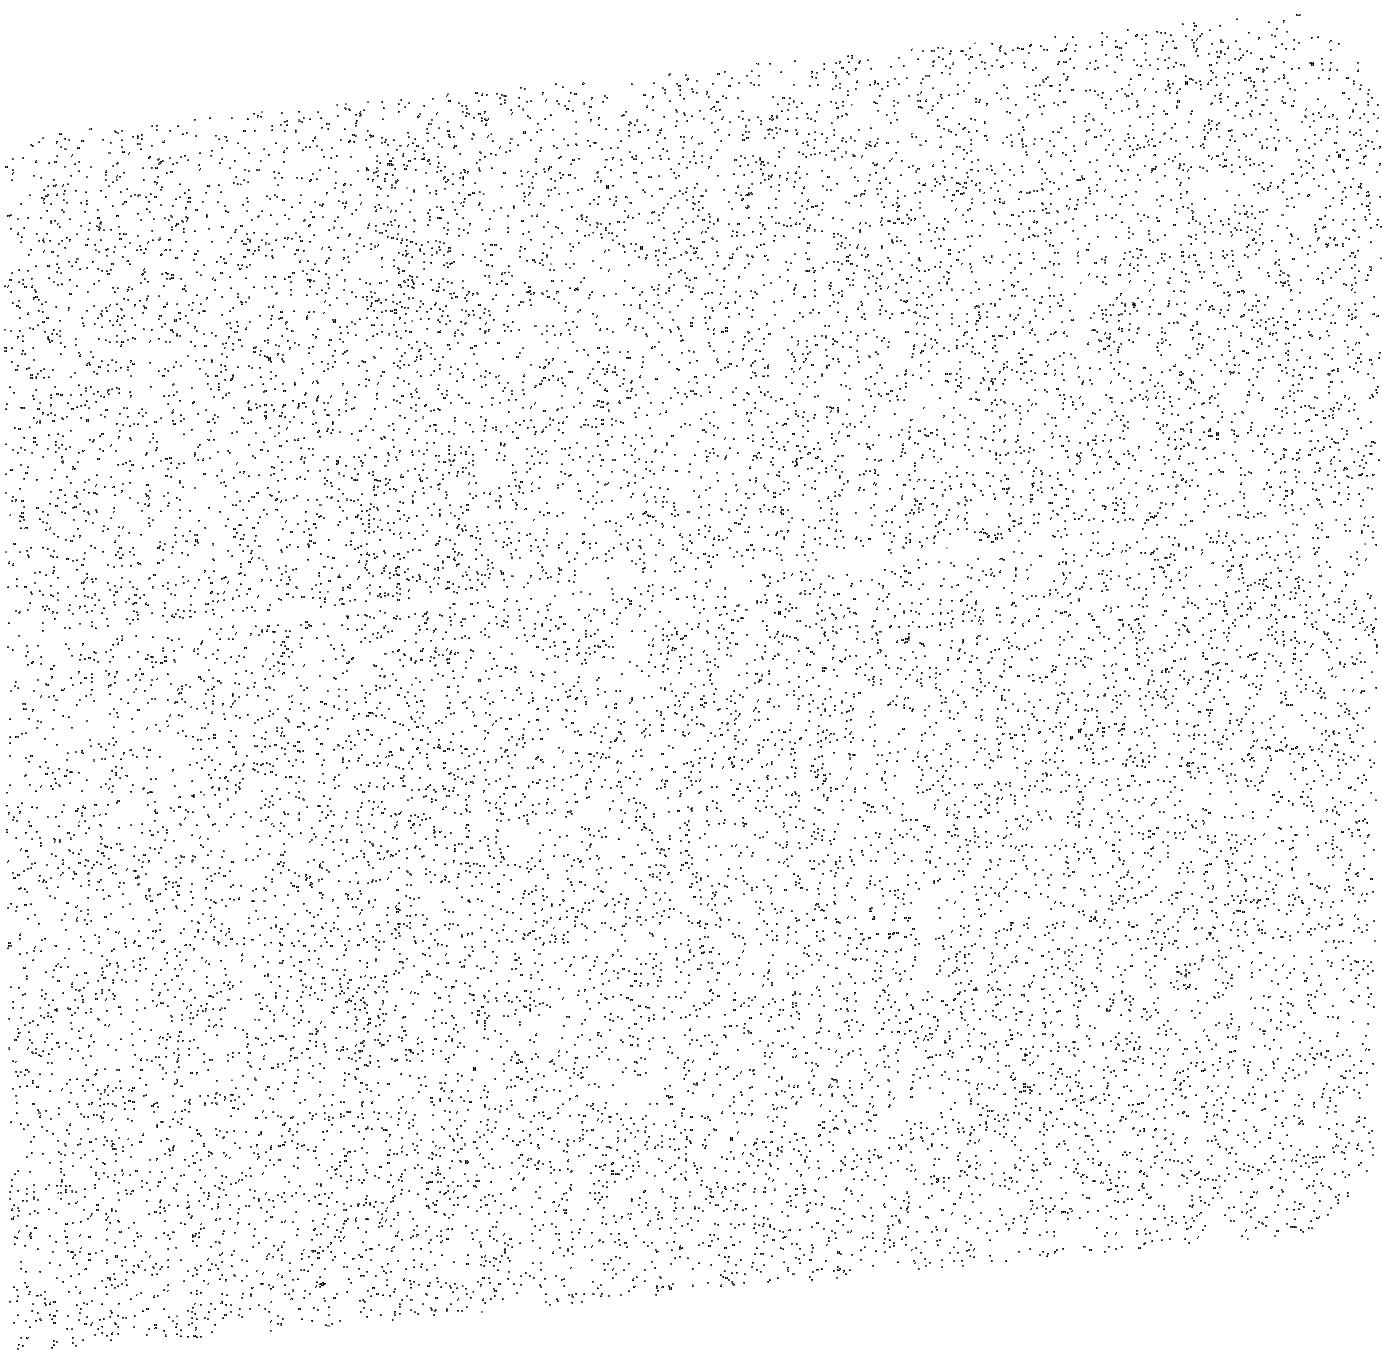
Target: MARS-EXOSPHERE-OFFSET
Instrument: ACS/SBC
Filter: F140LP
Exposure: 10 min
Observation ID: jdl4a1020

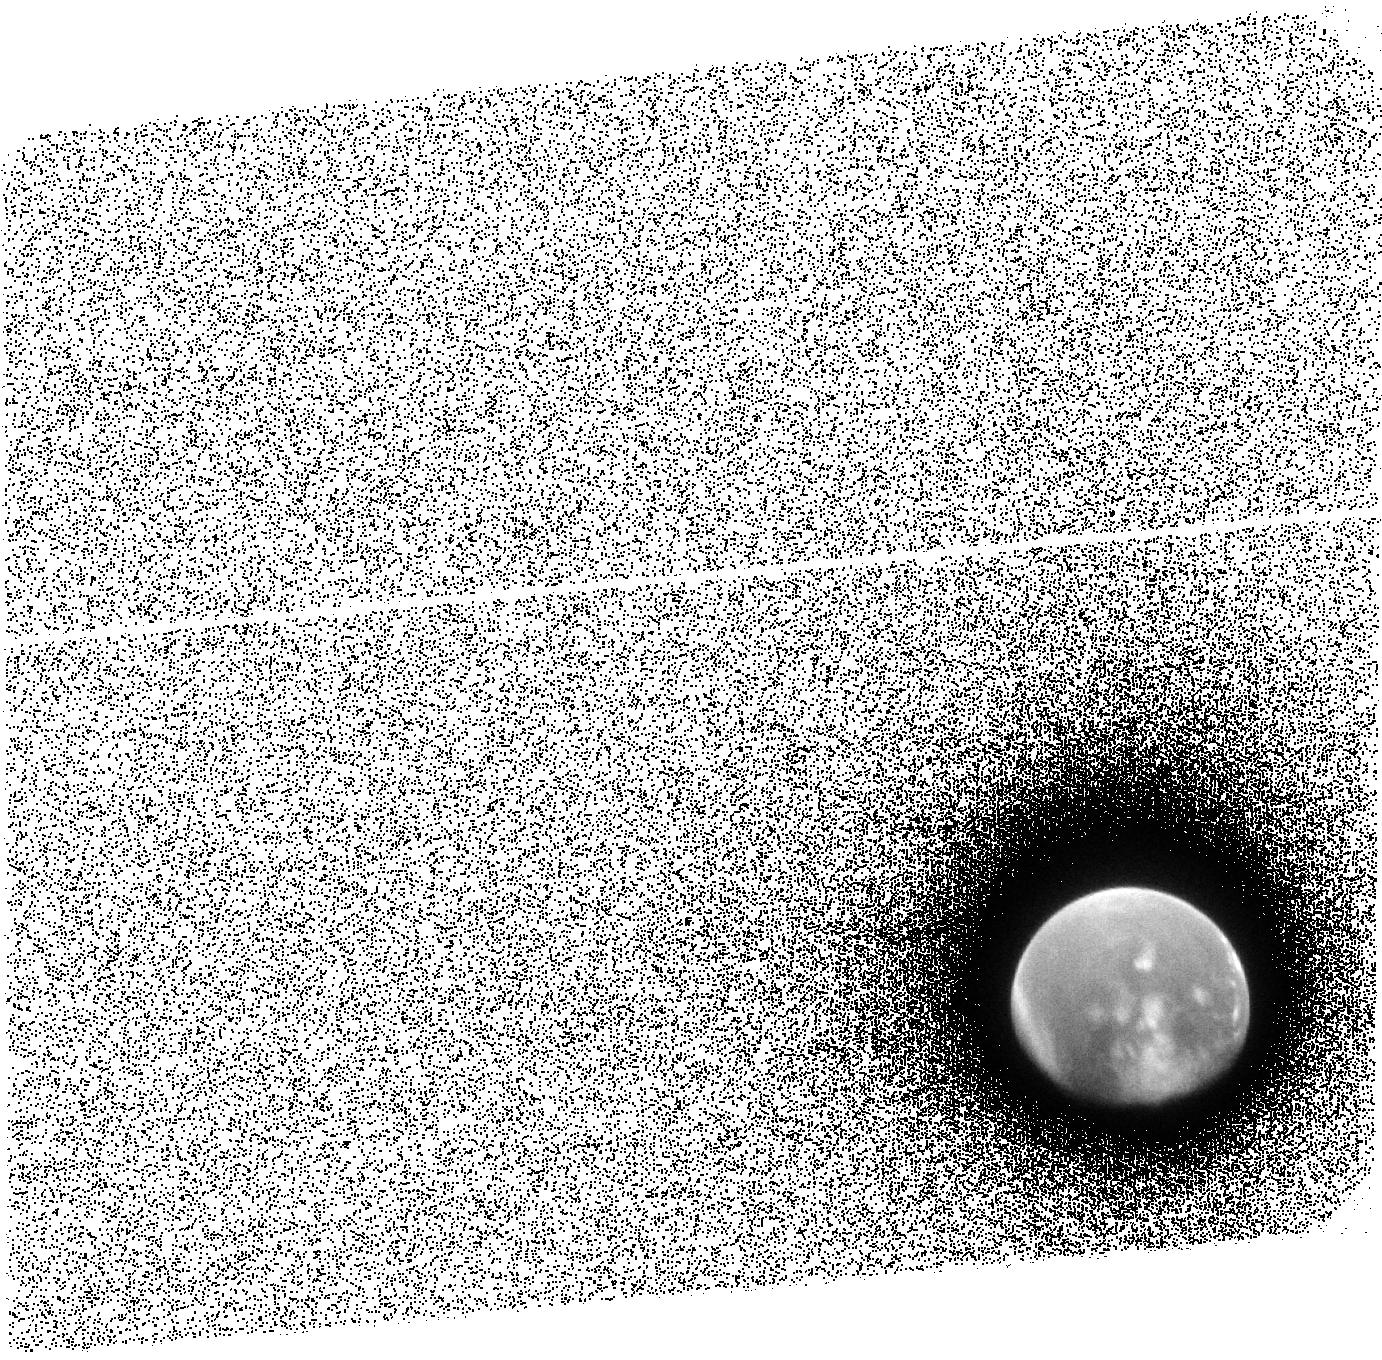
Target: MARS-EXOSPHERE
Instrument: ACS/SBC
Filter: F140LP
Exposure: 12 min
Observation ID: jdl451020

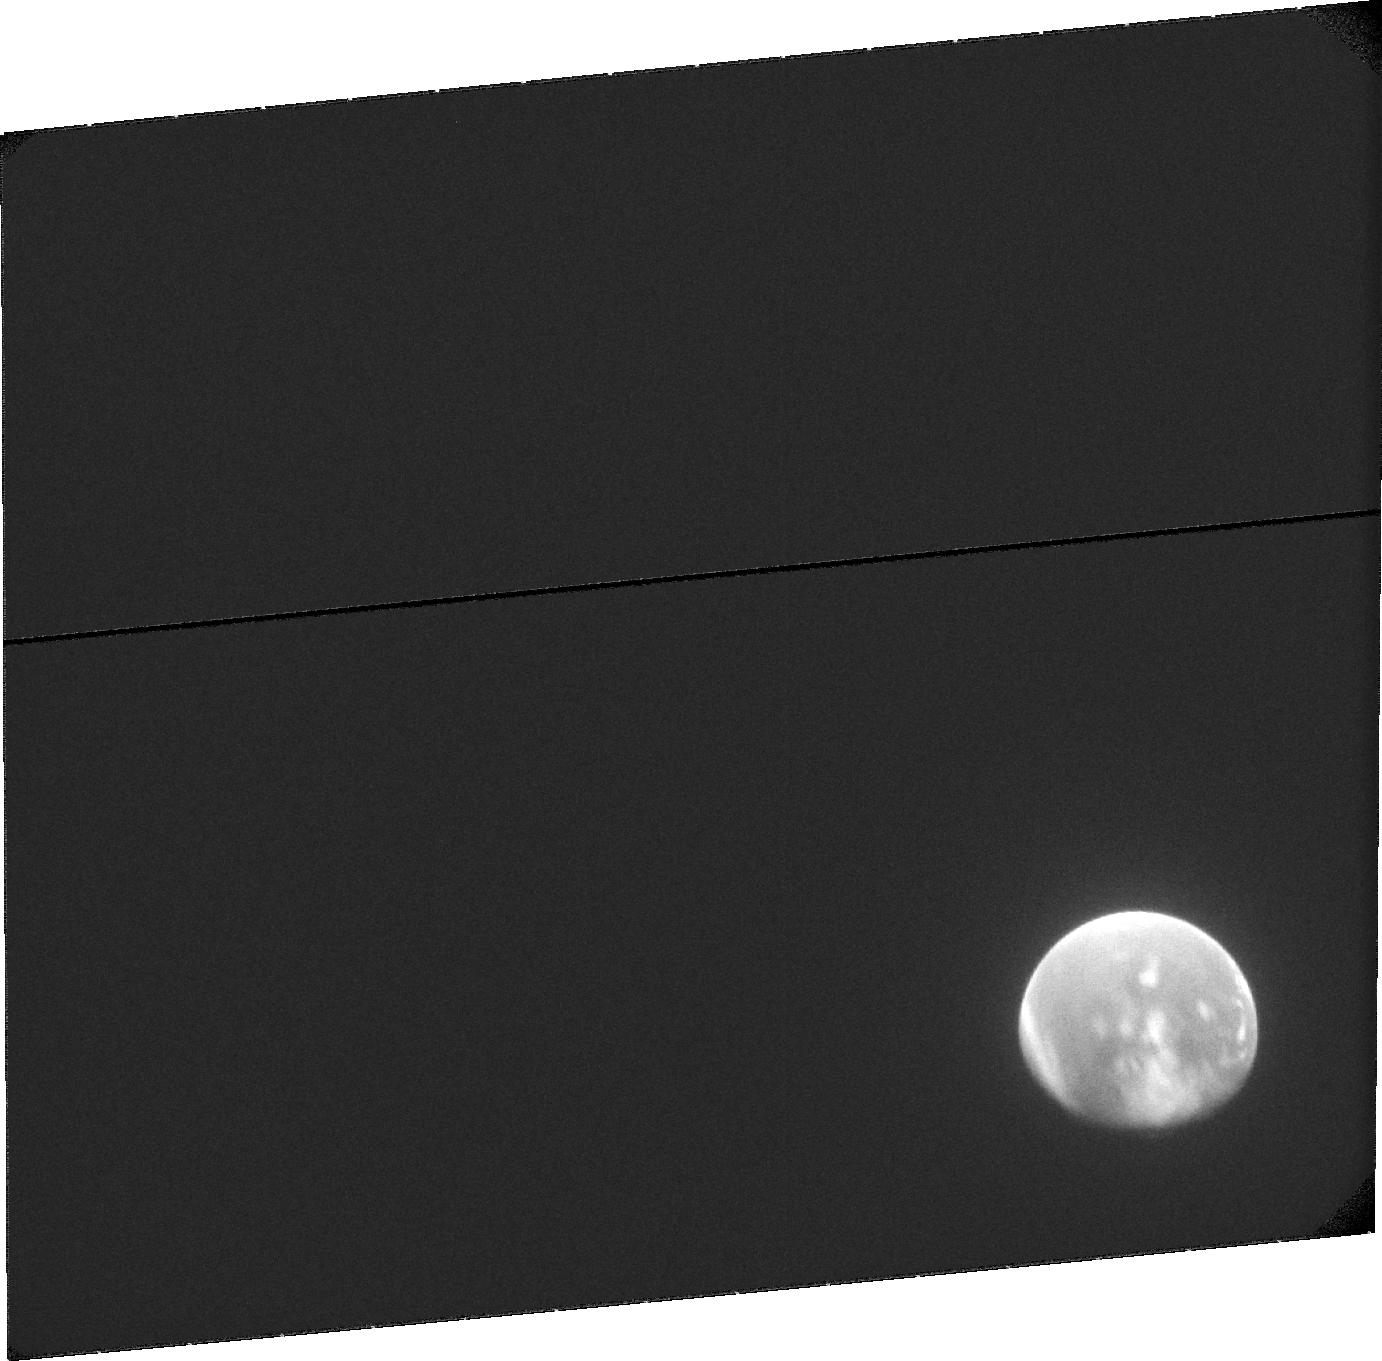
Target: MARS-EXOSPHERE
Instrument: ACS/SBC
Filter: F115LP
Exposure: 20 min
Observation ID: jdl451010

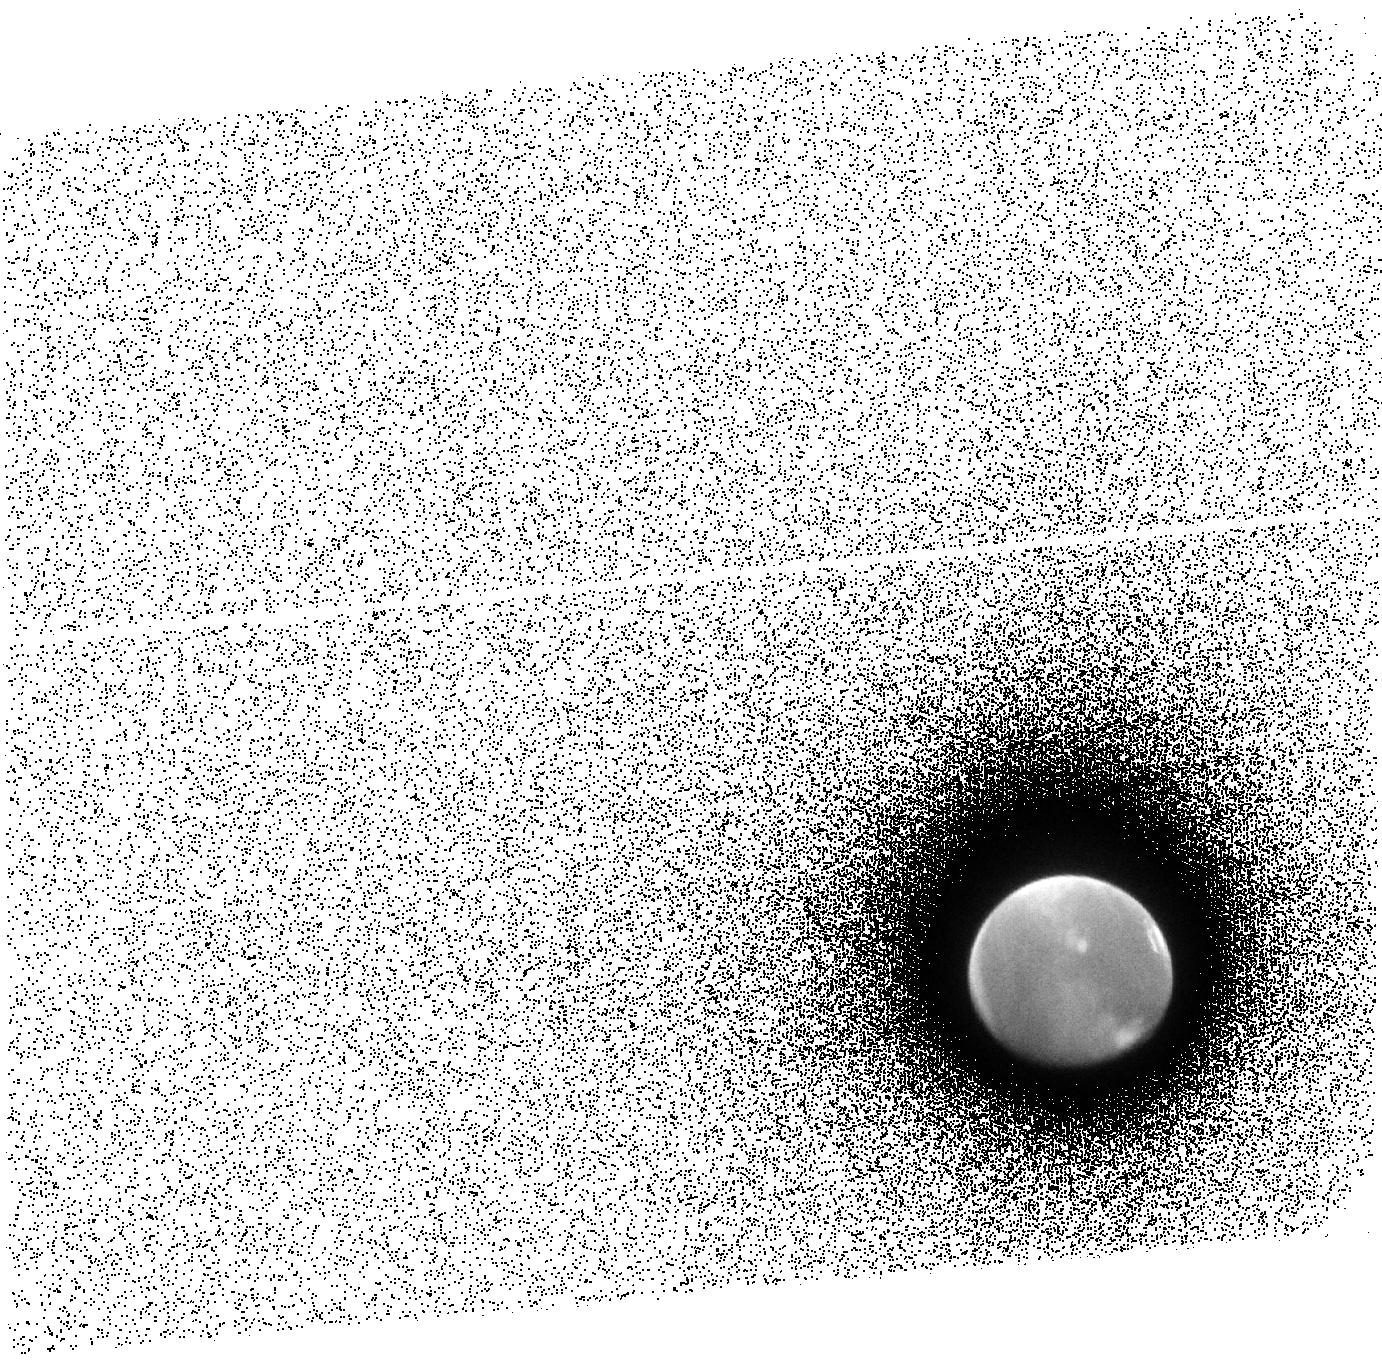
Target: MARS-EXOSPHERE
Instrument: ACS/SBC
Filter: F140LP
Exposure: 13 min
Observation ID: jdl403020

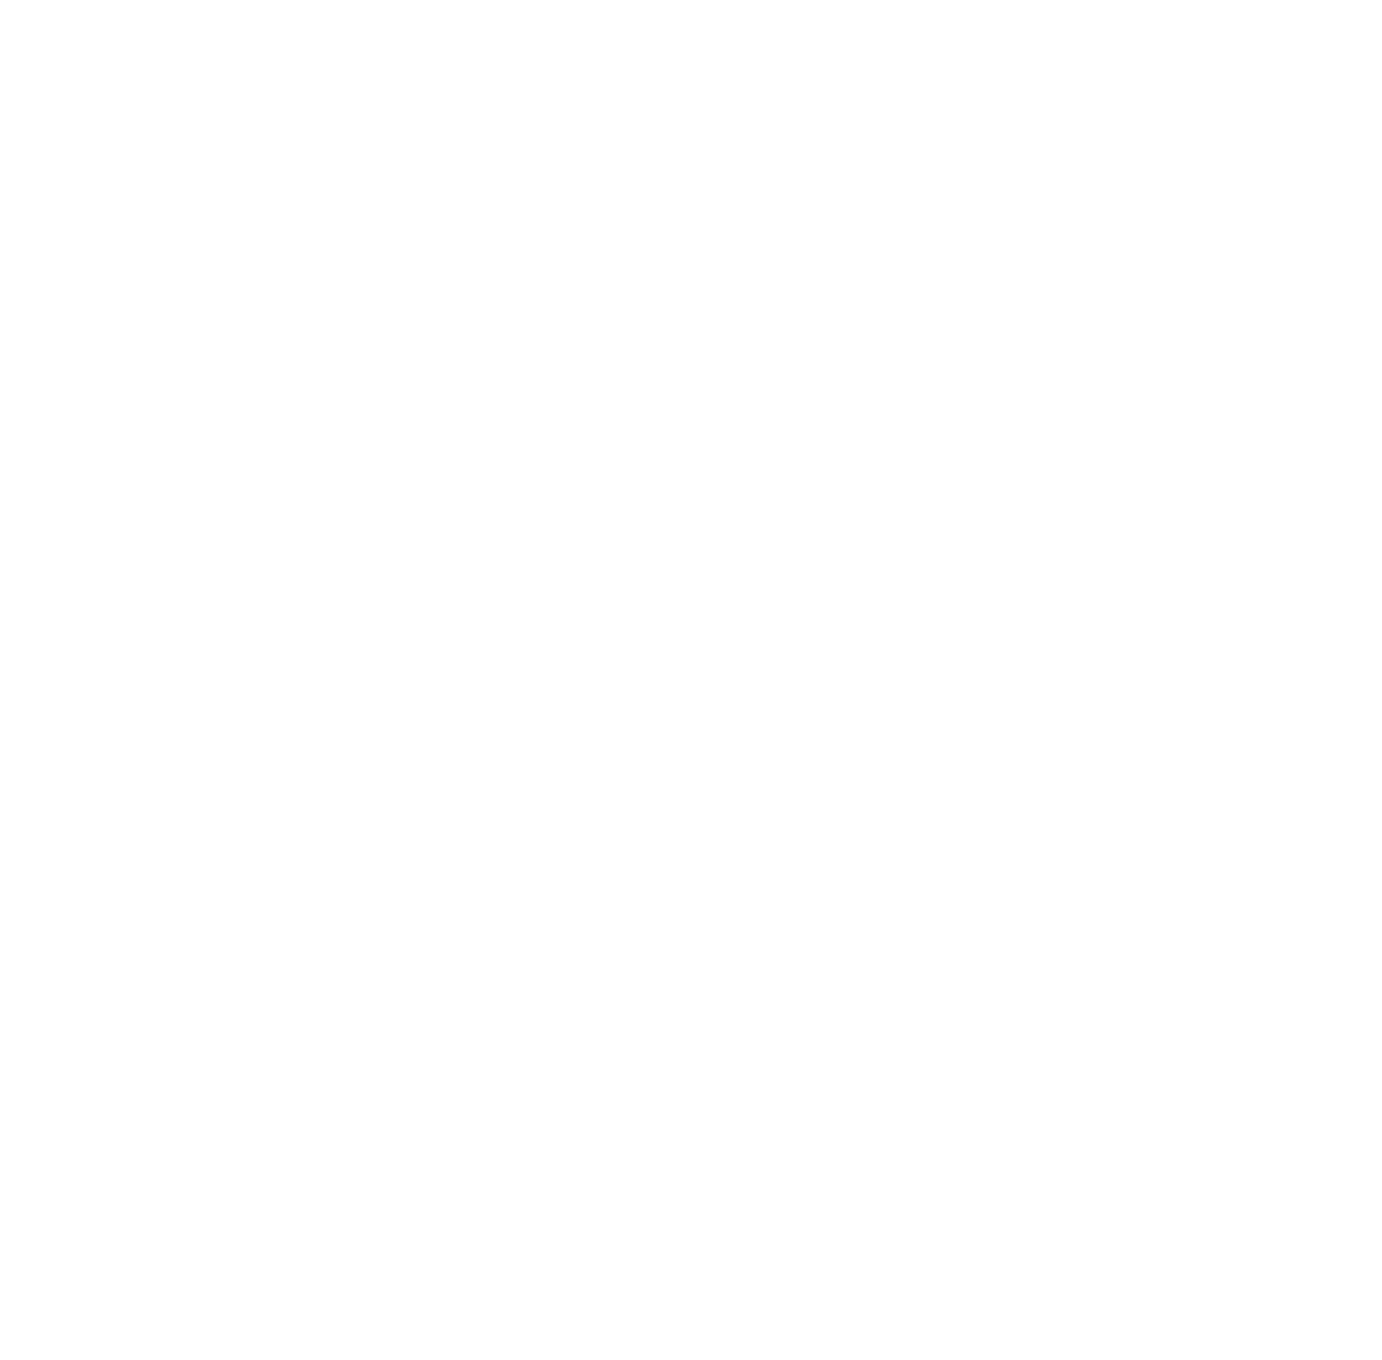
Target: MARS-EXOSPHERE
Instrument: ACS/SBC
Filter: F140LP
Exposure: 12 min
Observation ID: jdl401020

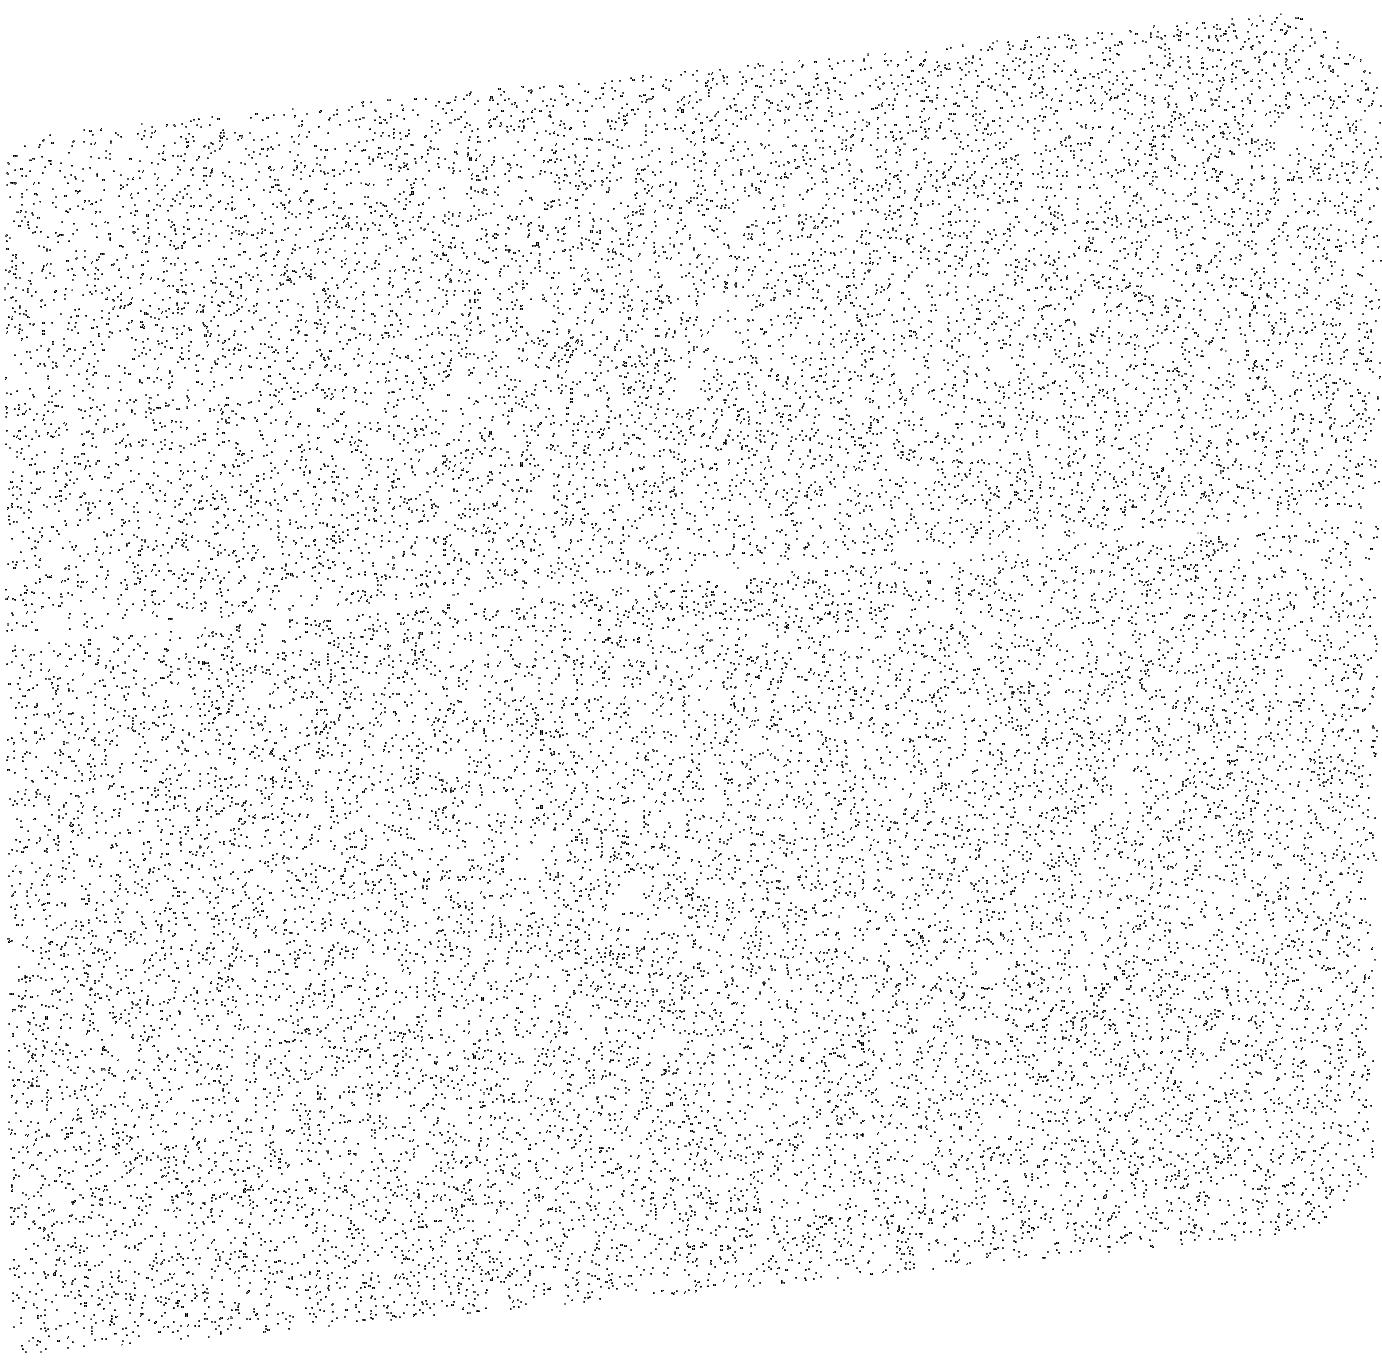
Target: MARS-EXOSPHERE-OFFSET
Instrument: ACS/SBC
Filter: F140LP
Exposure: 10 min
Observation ID: jdl4a3020

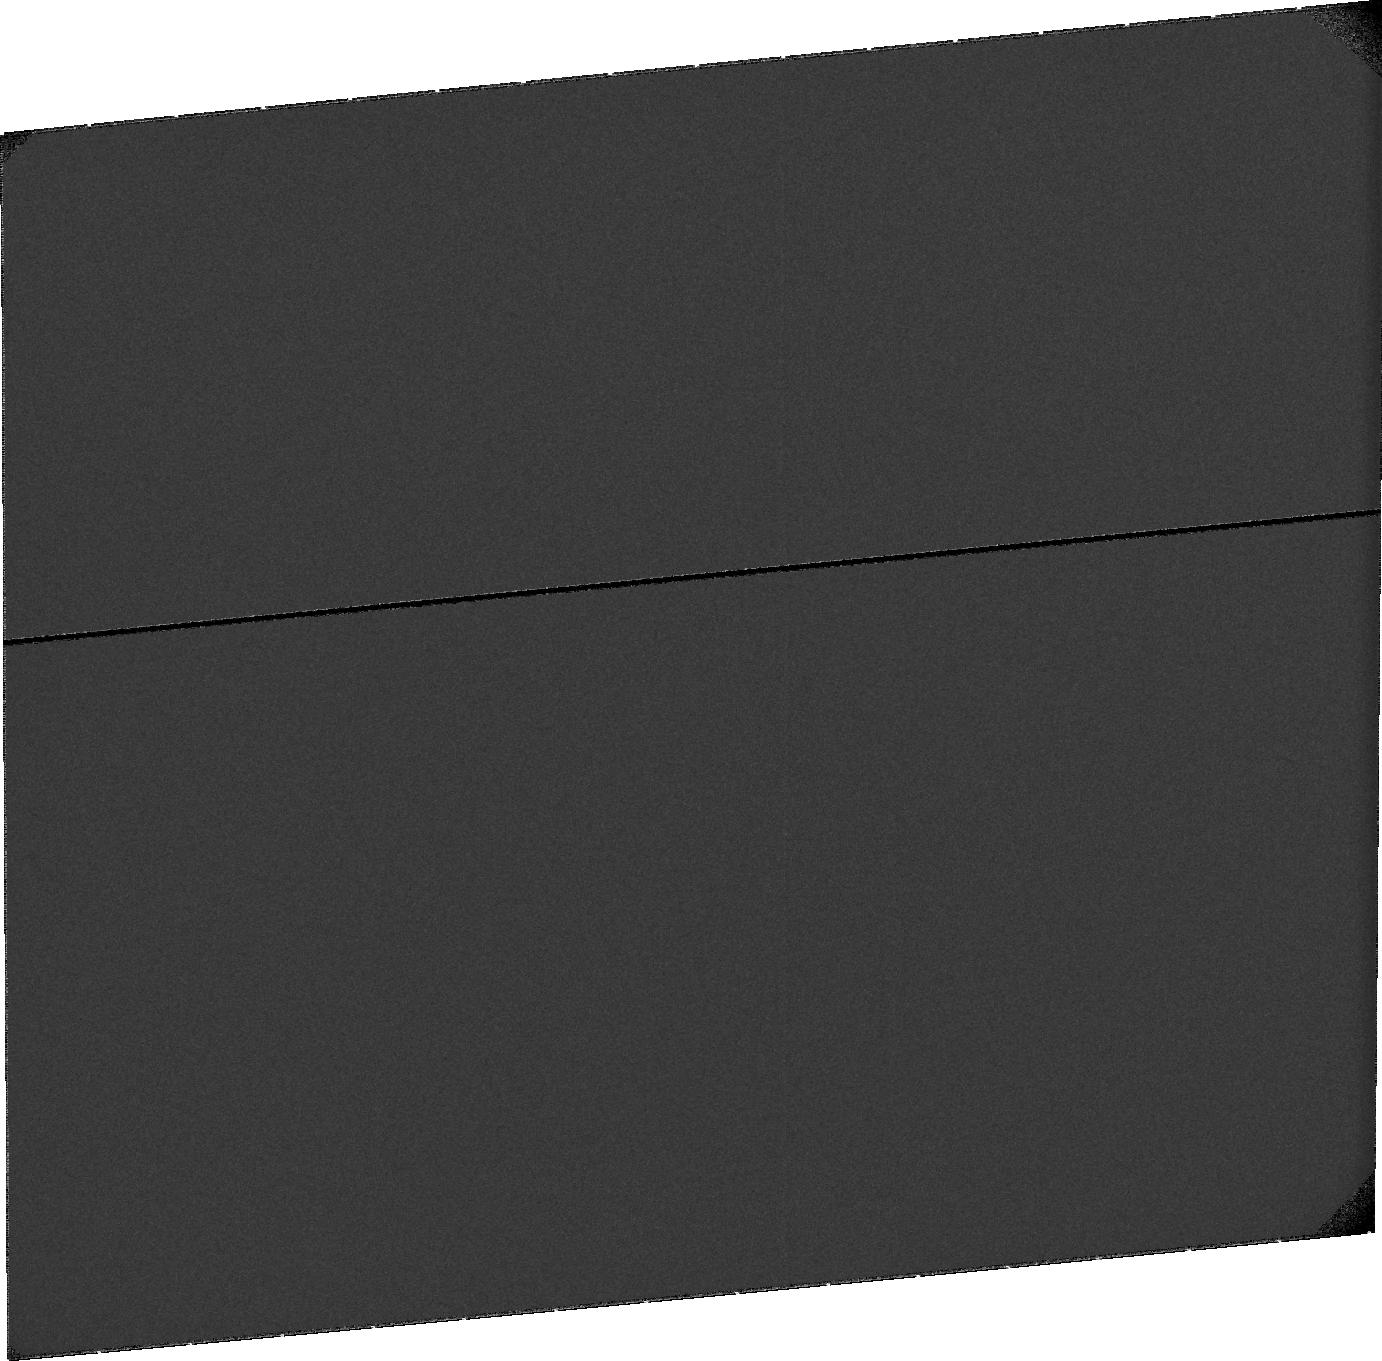
Target: MARS-EXOSPHERE-OFFSET
Instrument: ACS/SBC
Filter: F115LP
Exposure: 22 min
Observation ID: jdl4b1010

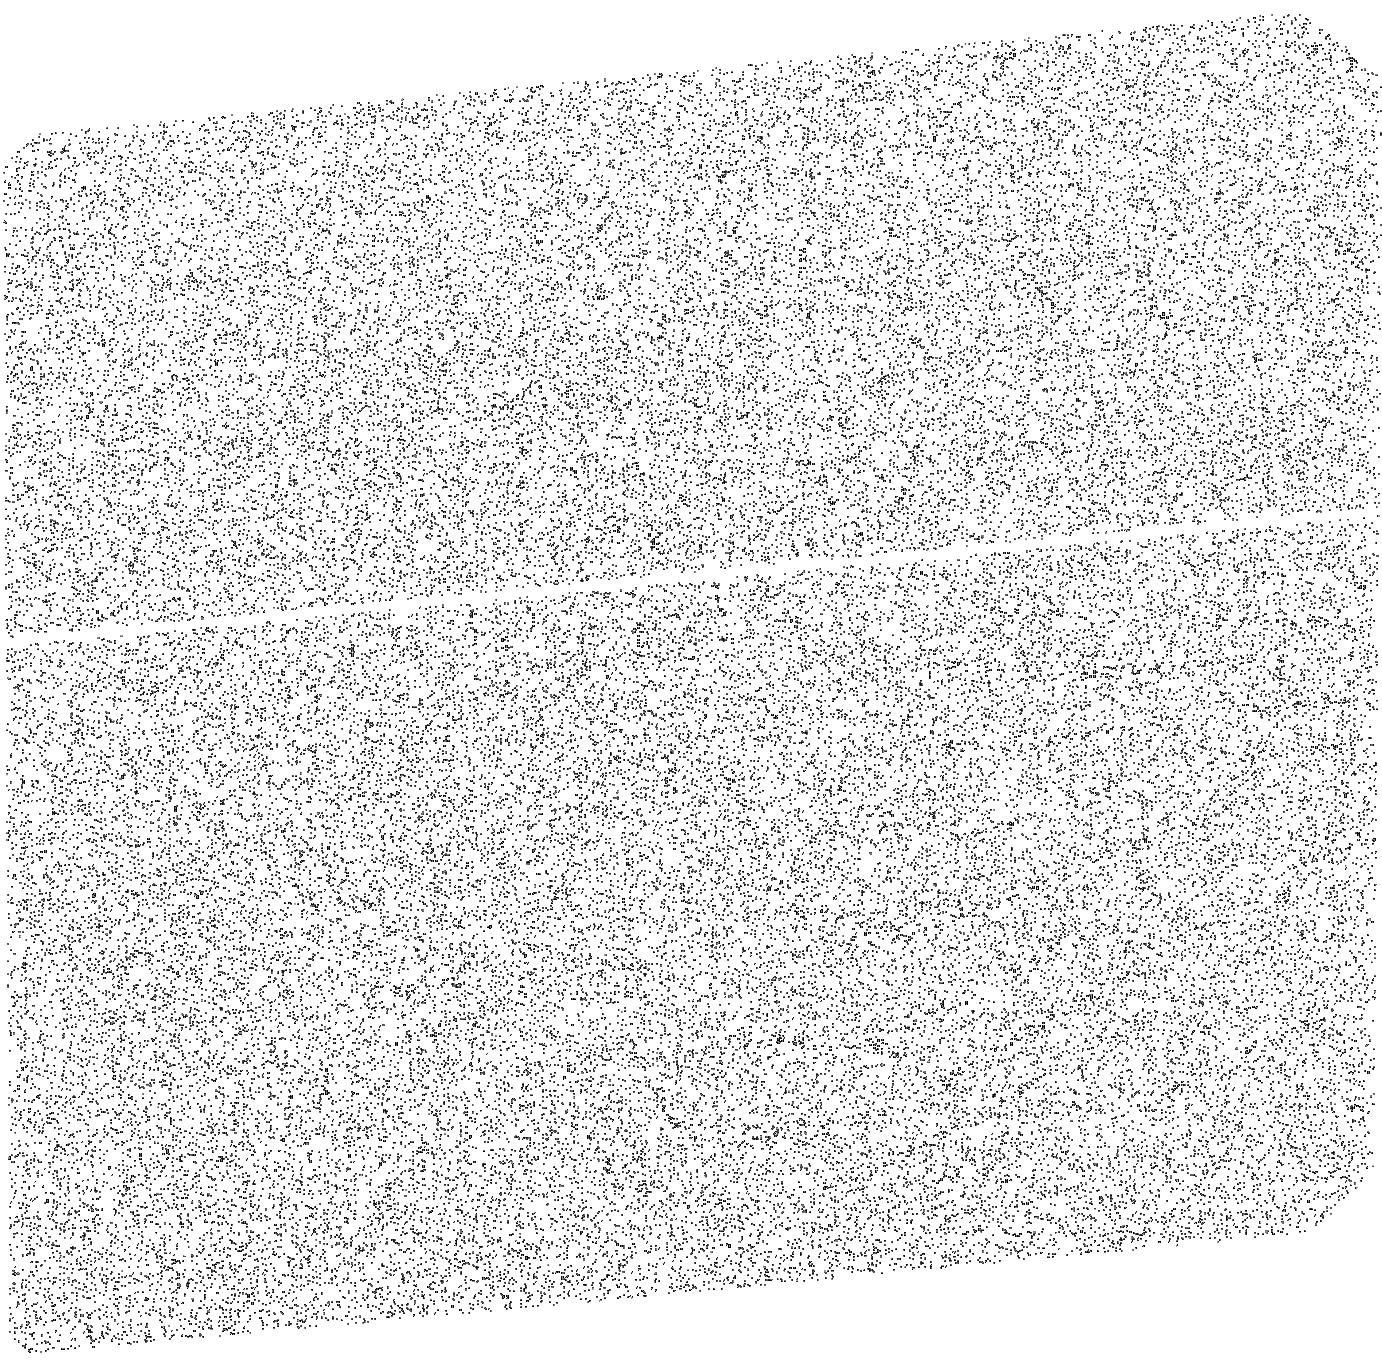
Target: MARS-EXOSPHERE-OFFSET
Instrument: ACS/SBC
Filter: F140LP
Exposure: 10 min
Observation ID: jdl4b1020

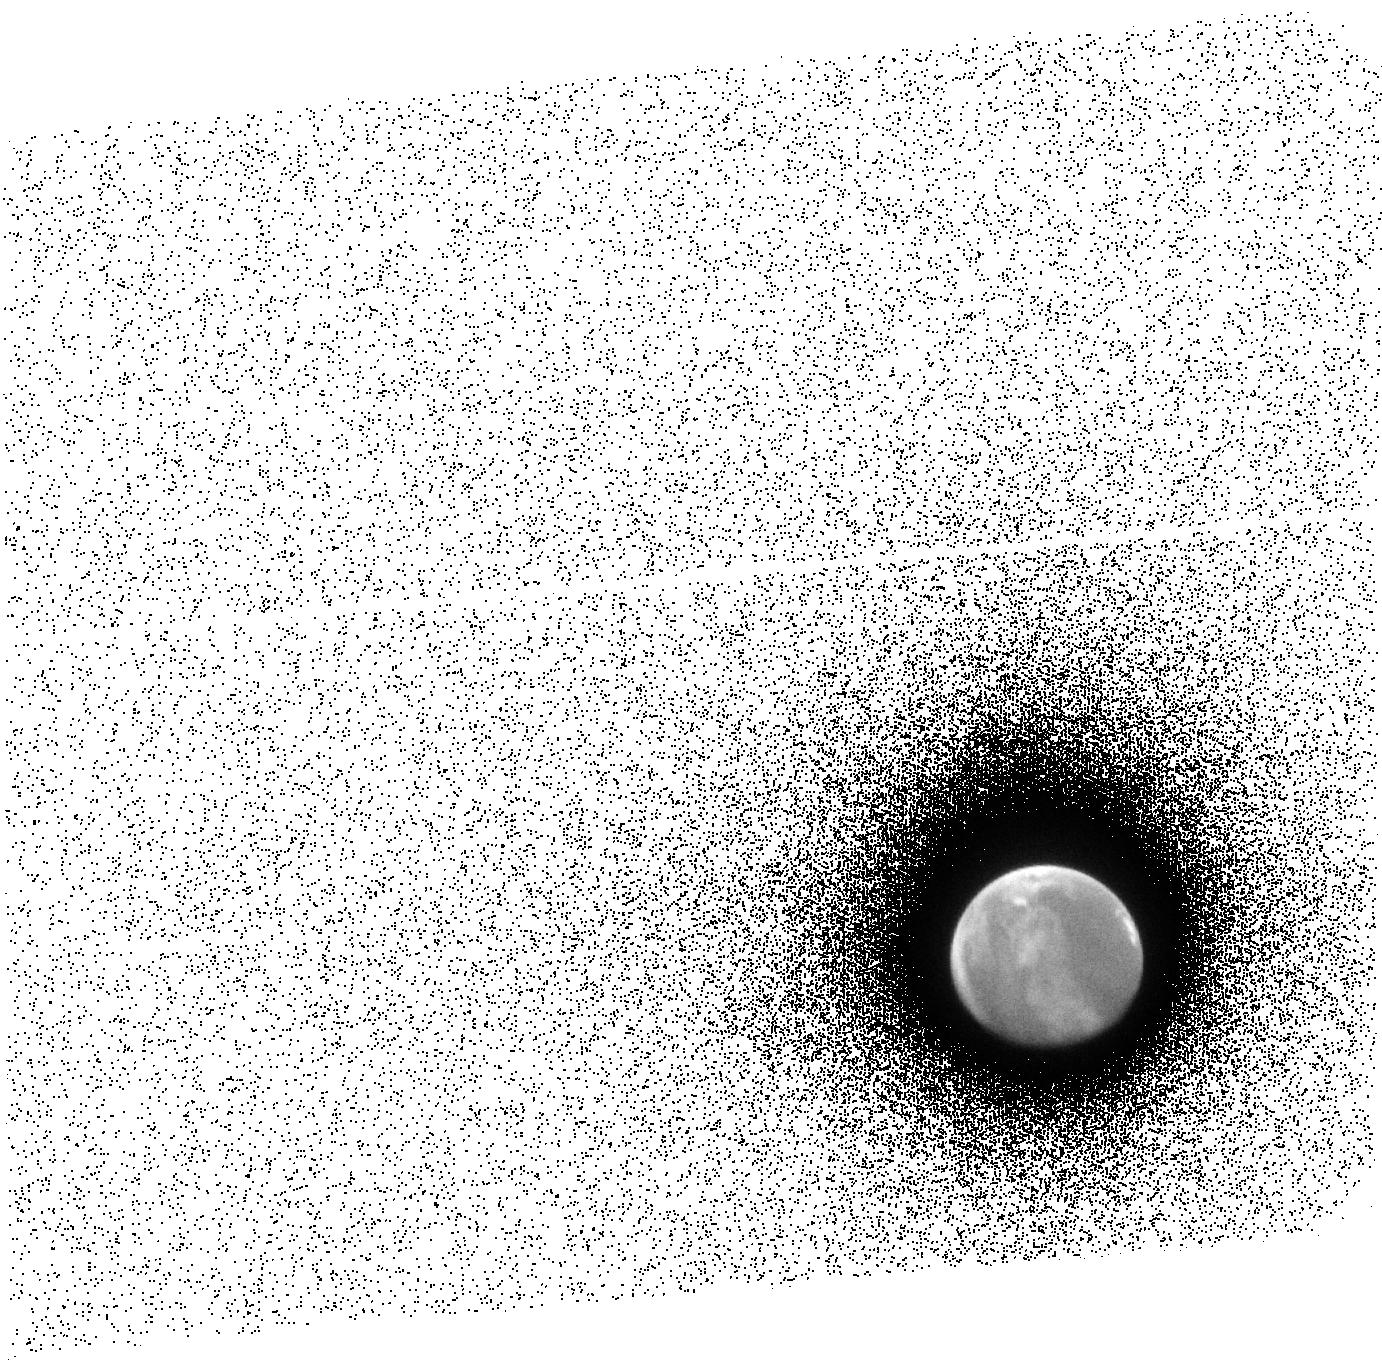
Target: MARS-EXOSPHERE
Instrument: ACS/SBC
Filter: F140LP
Exposure: 12 min
Observation ID: jdl402020

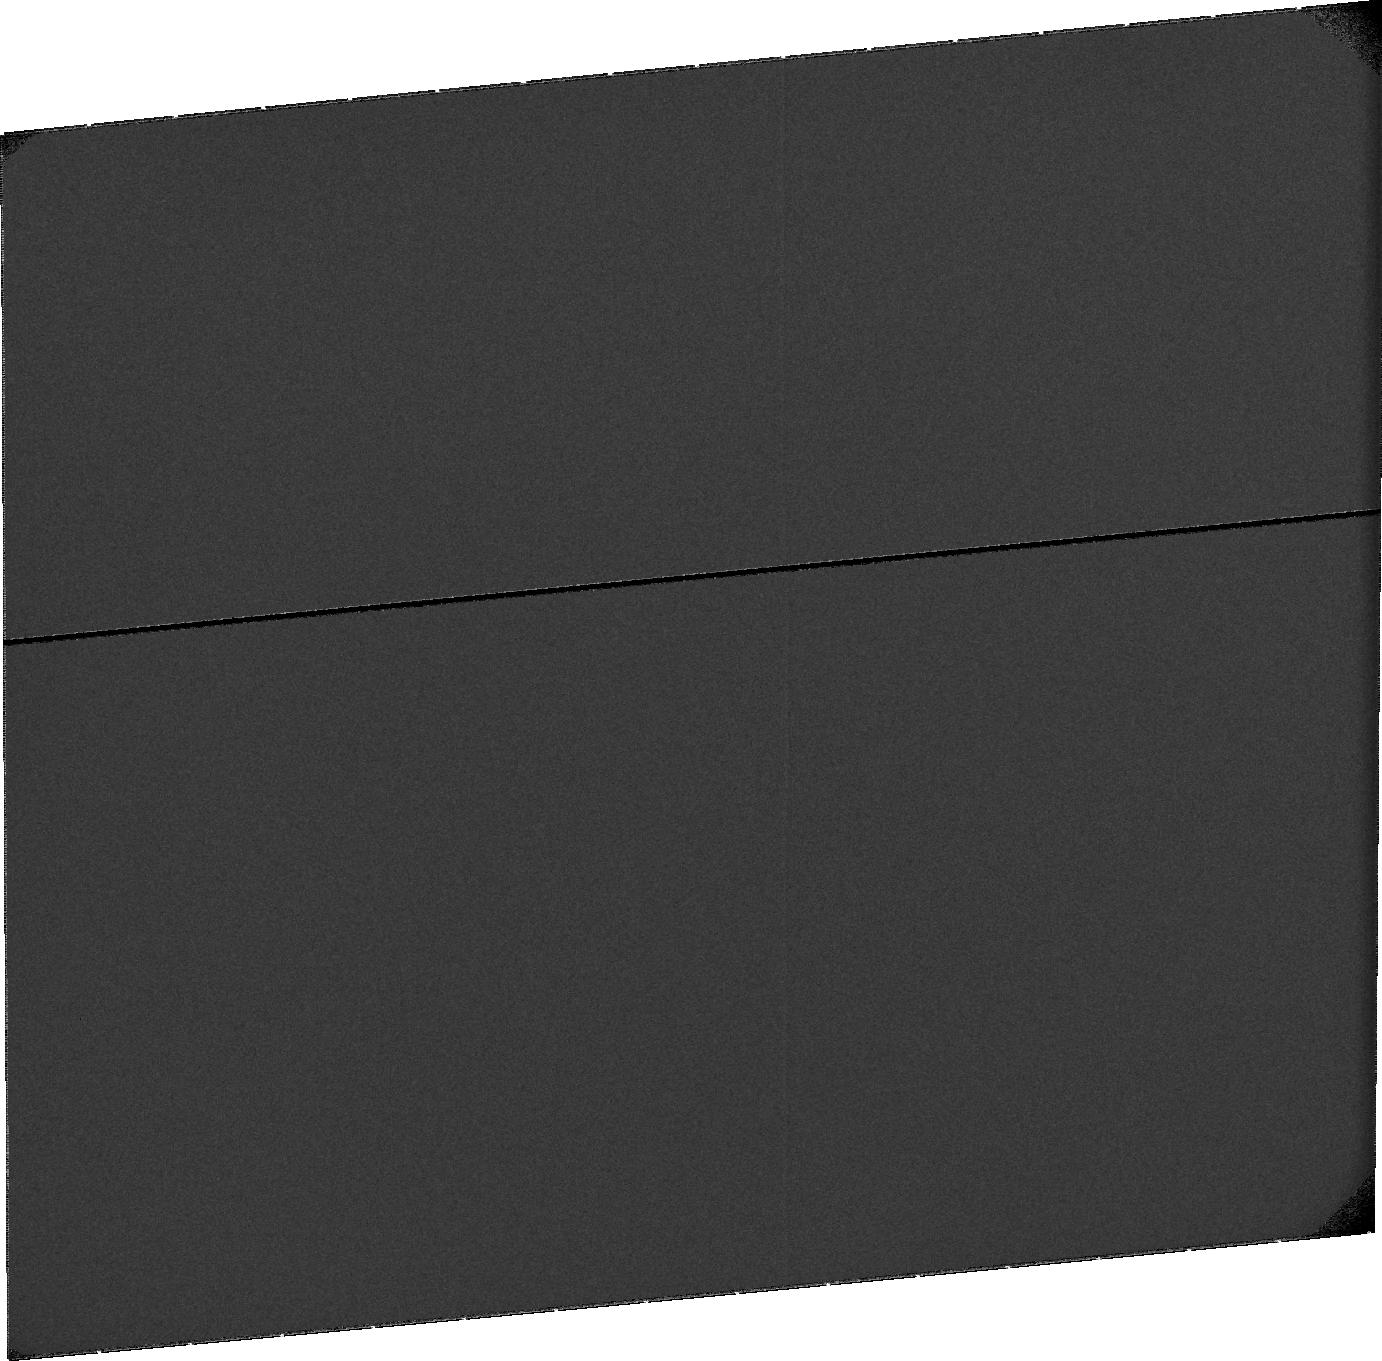
Target: MARS-EXOSPHERE-OFFSET
Instrument: ACS/SBC
Filter: F115LP
Exposure: 22 min
Observation ID: jdl4a1010

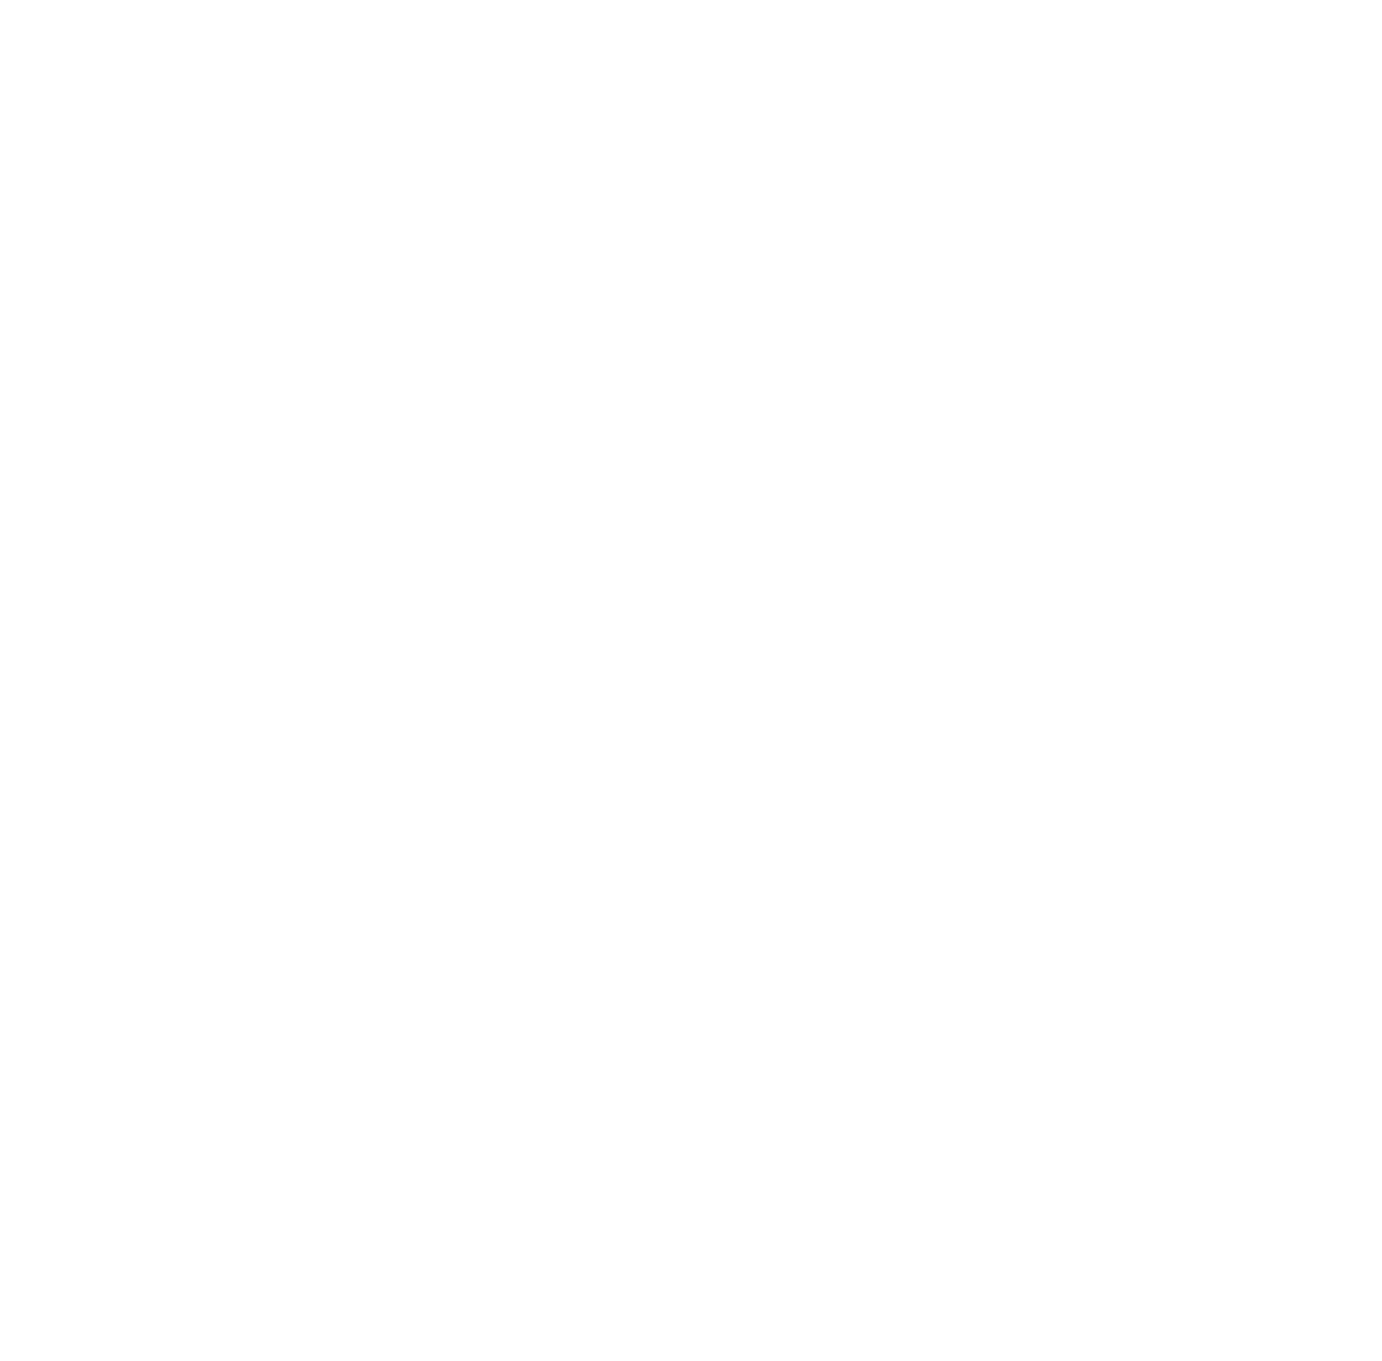
Target: MARS-EXOSPHERE
Instrument: ACS/SBC
Filter: F115LP
Exposure: 20 min
Observation ID: jdl401010

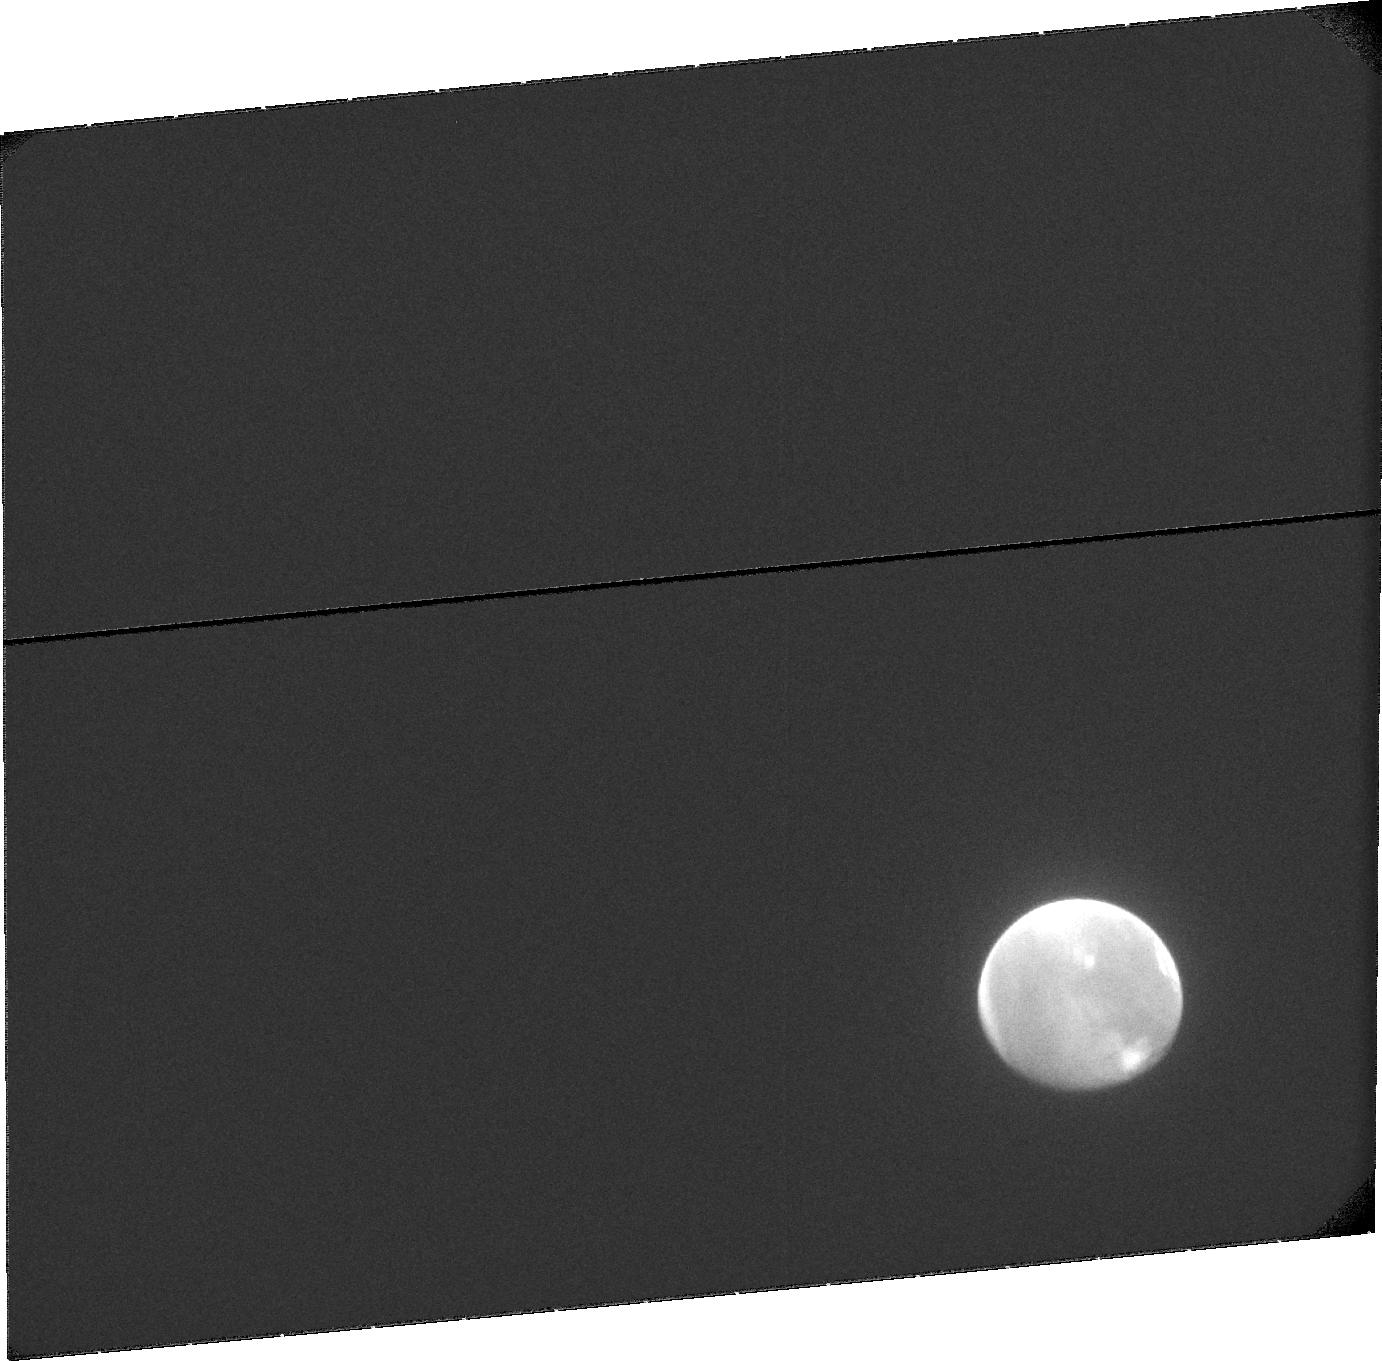
Target: MARS-EXOSPHERE
Instrument: ACS/SBC
Filter: F115LP
Exposure: 18 min
Observation ID: jdl403010

Imaging the Extended Hot Hydrogen Exosphere at Mars to Determine the Water Escape Rate (PI: Bhattacharyya, Dolon)

ACS SBC imaging of the extended hydrogen exosphere of Mars is proposed to identify the hot hydrogen population present in the exosphere of Mars. Determining the characteristics of this population and the underlying processes responsible for its production are critical towards constraining the escape flux of H from Mars, which in turn is directly related to the water escape history of Mars. Since the hot atoms appear mainly at high altitudes, these observations will be scheduled when Mars is far from Earth allowing us to image the hot hydrogen atoms at high altitudes where they dominate the population. The altitude coverage by HST will extend beyond 30, 000 km or 8.8 Martian radii in this case, which makes it perfect for this study as orbiting spacecraft remain at low altitudes (MAVEN apoapse is ~ 6000 km) and cannot separate hot atoms from the thermal population at those altitudes. The observations will also be carried out when Mars is near aphelion, the atmospheric temperature is low, and the thermal population has a small scale height, allowing the clear characterization of the hot hydrogen layer. Another advantage of conducting this study in this cycle is that the solar activity is near its minimum, allowing us to discriminate between changes in the hot hydrogen population from processes taking place within the atmosphere of Mars and changes due to external drivers like the solar wind, producing this non-thermal population. This proposal is part of the HST UV initiative.